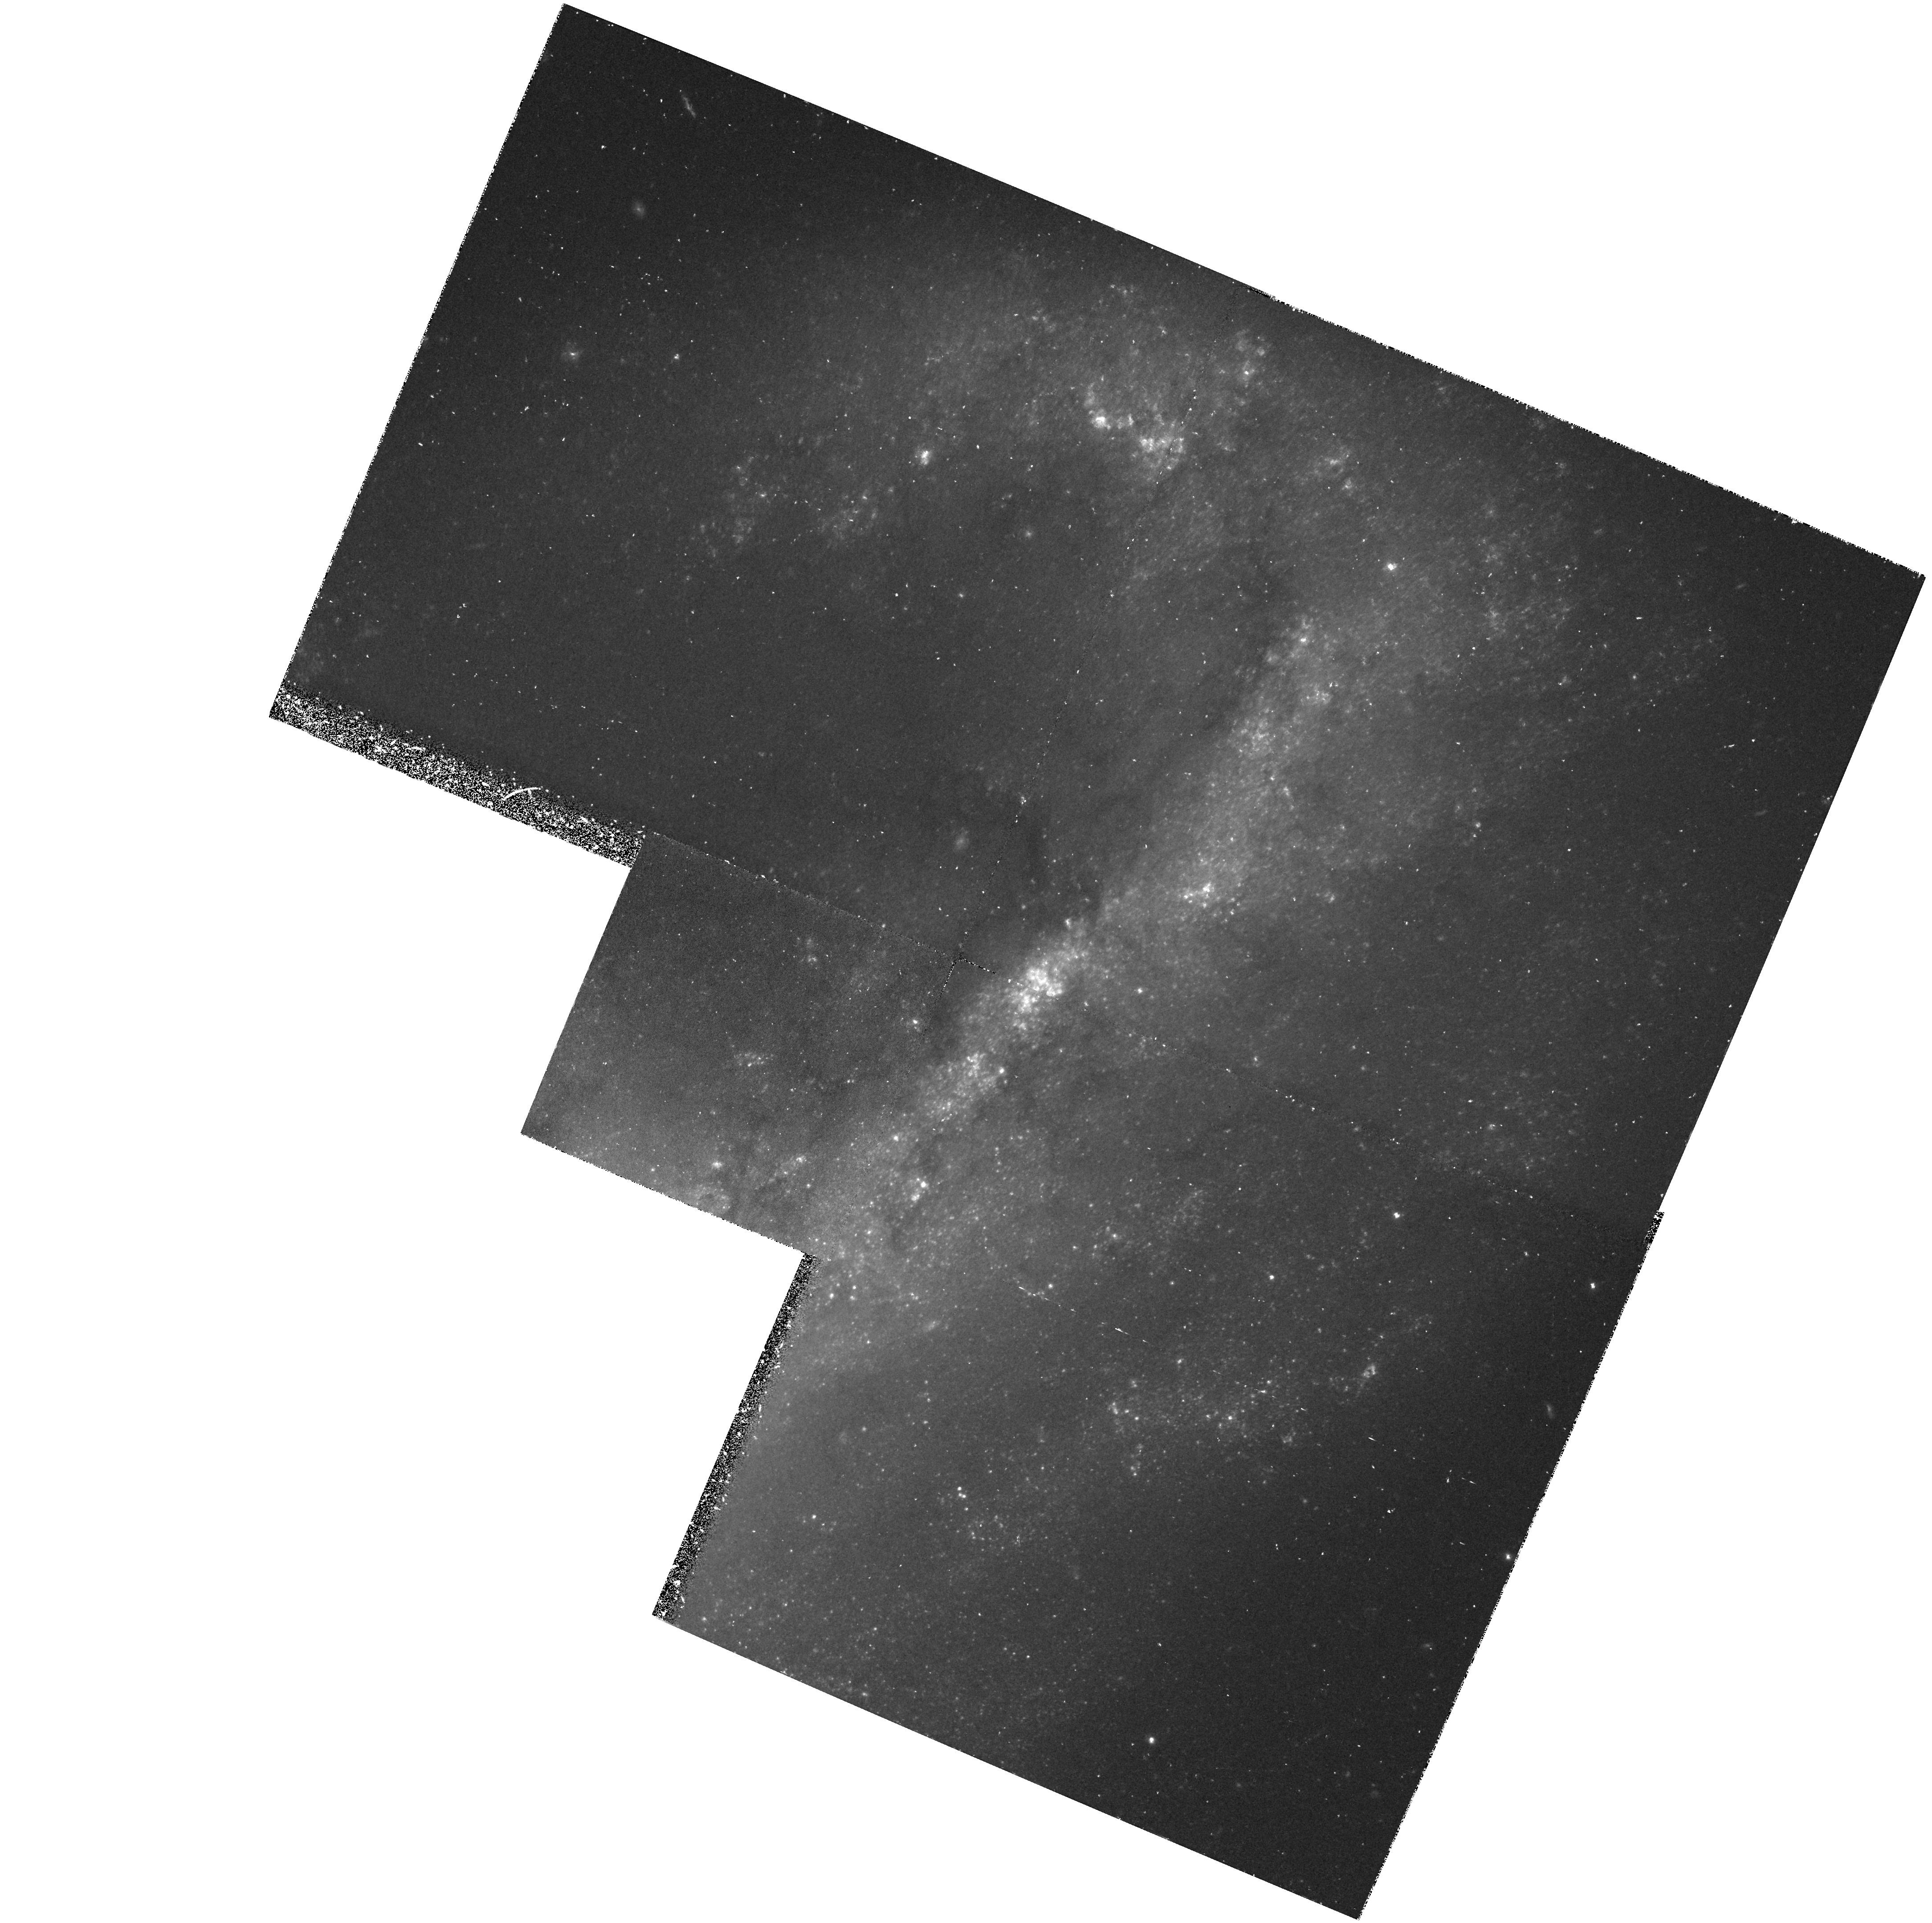
Target: NGC4536-FIELD
Instrument: WFPC2/PC
Filter: F555W
Exposure: 1.1 h
Observation ID: hst_5427_0k_wfpc2_pc_f555w_u2690k

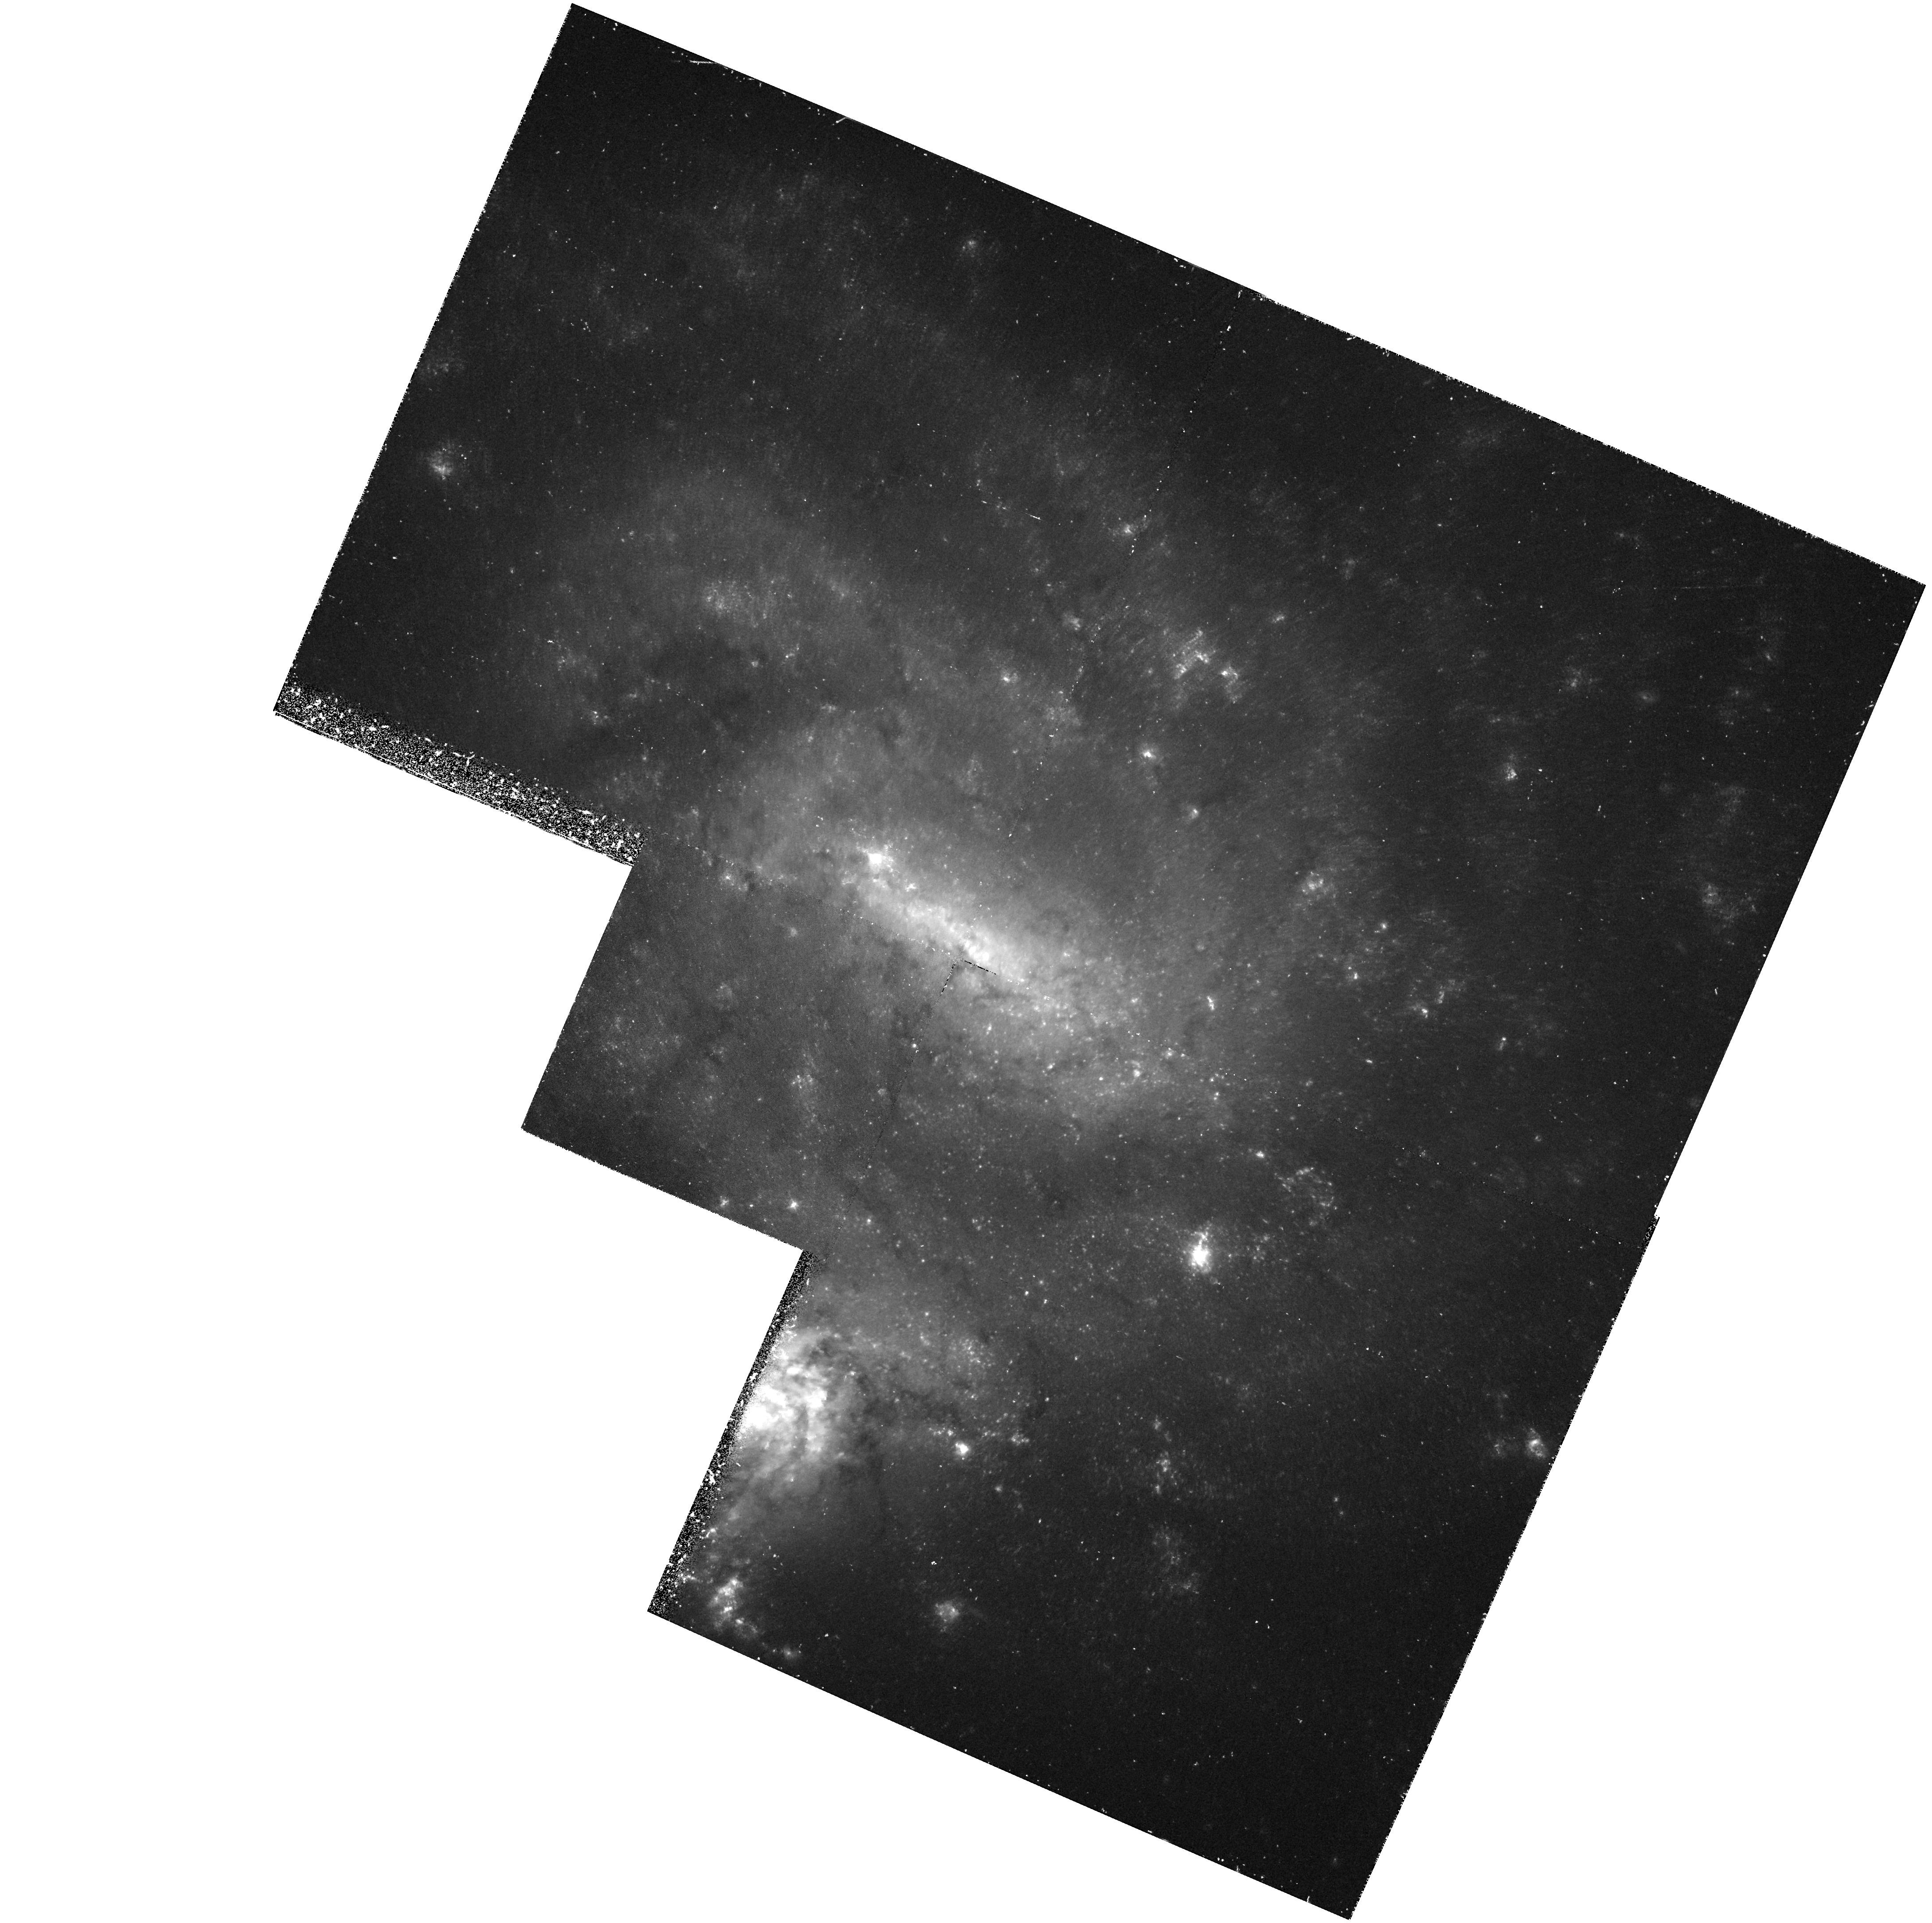
Target: NGC4496A-FIELD
Instrument: WFPC2/PC
Filter: F555W
Exposure: 1.1 h
Observation ID: hst_5427_0h_wfpc2_pc_f555w_u2690h

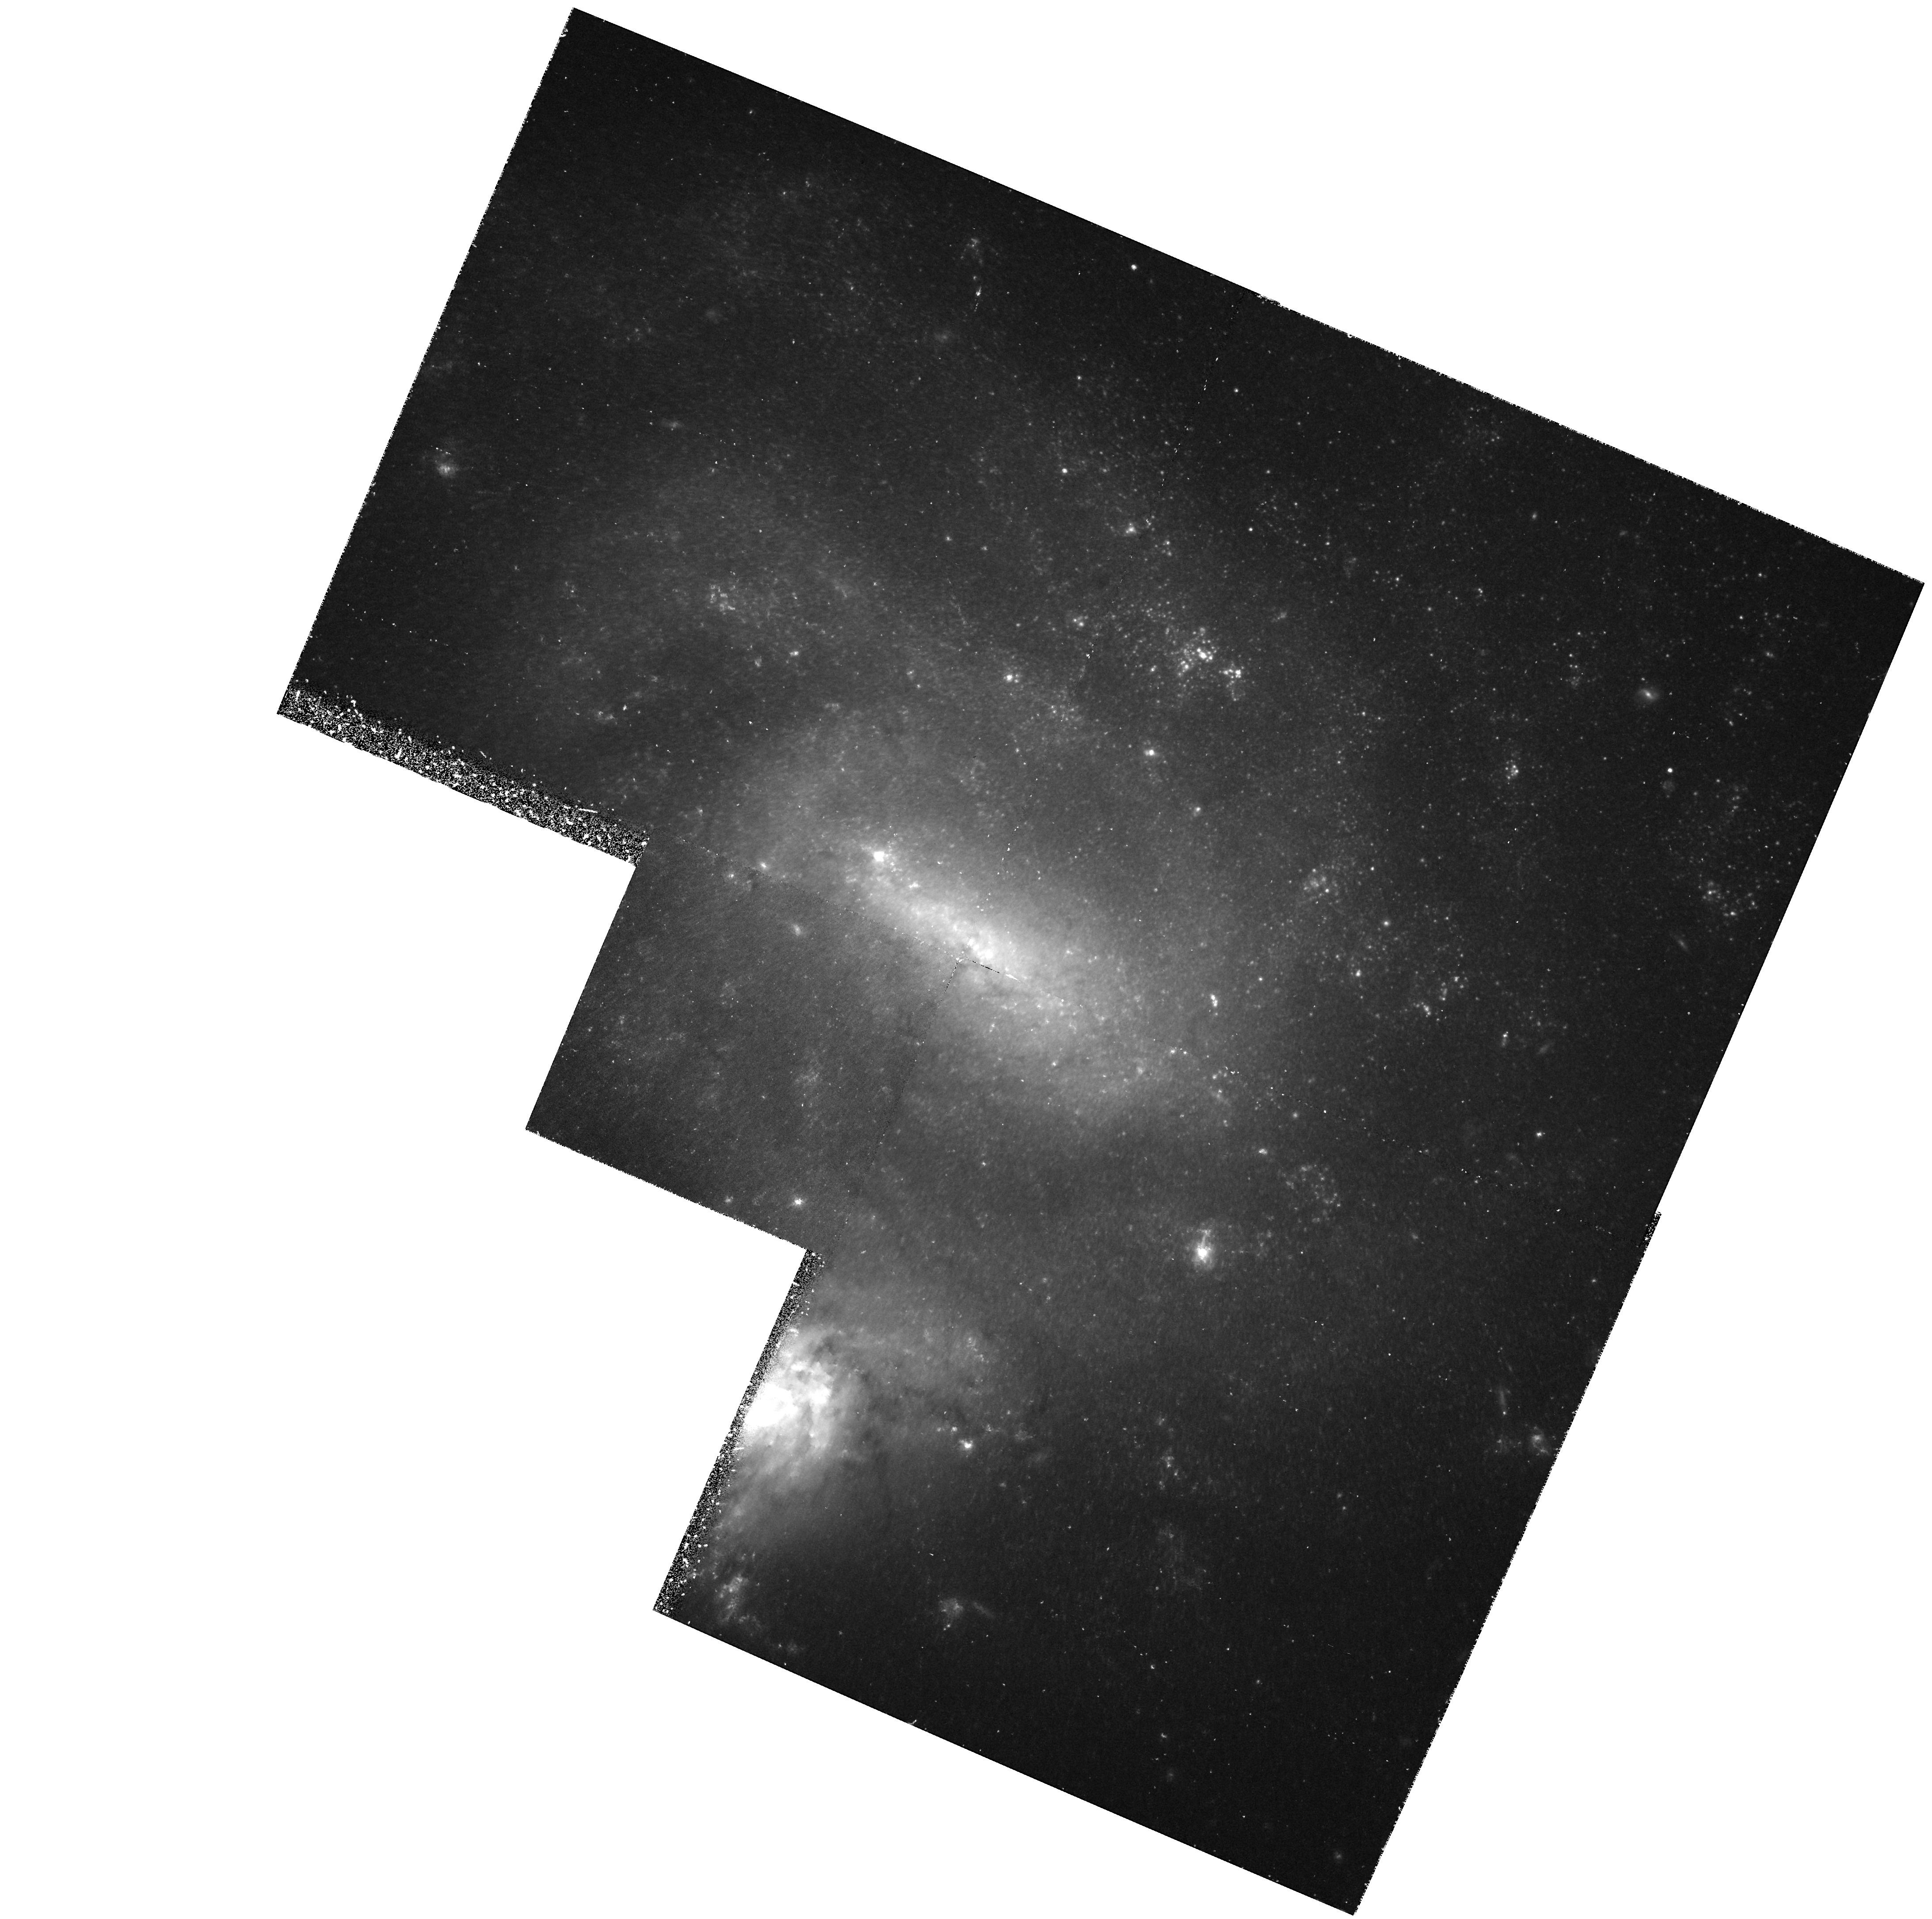
Target: NGC4496A-FIELD
Instrument: WFPC2/PC
Filter: F814W
Exposure: 1.1 h
Observation ID: hst_5427_06_wfpc2_pc_f814w_u26906

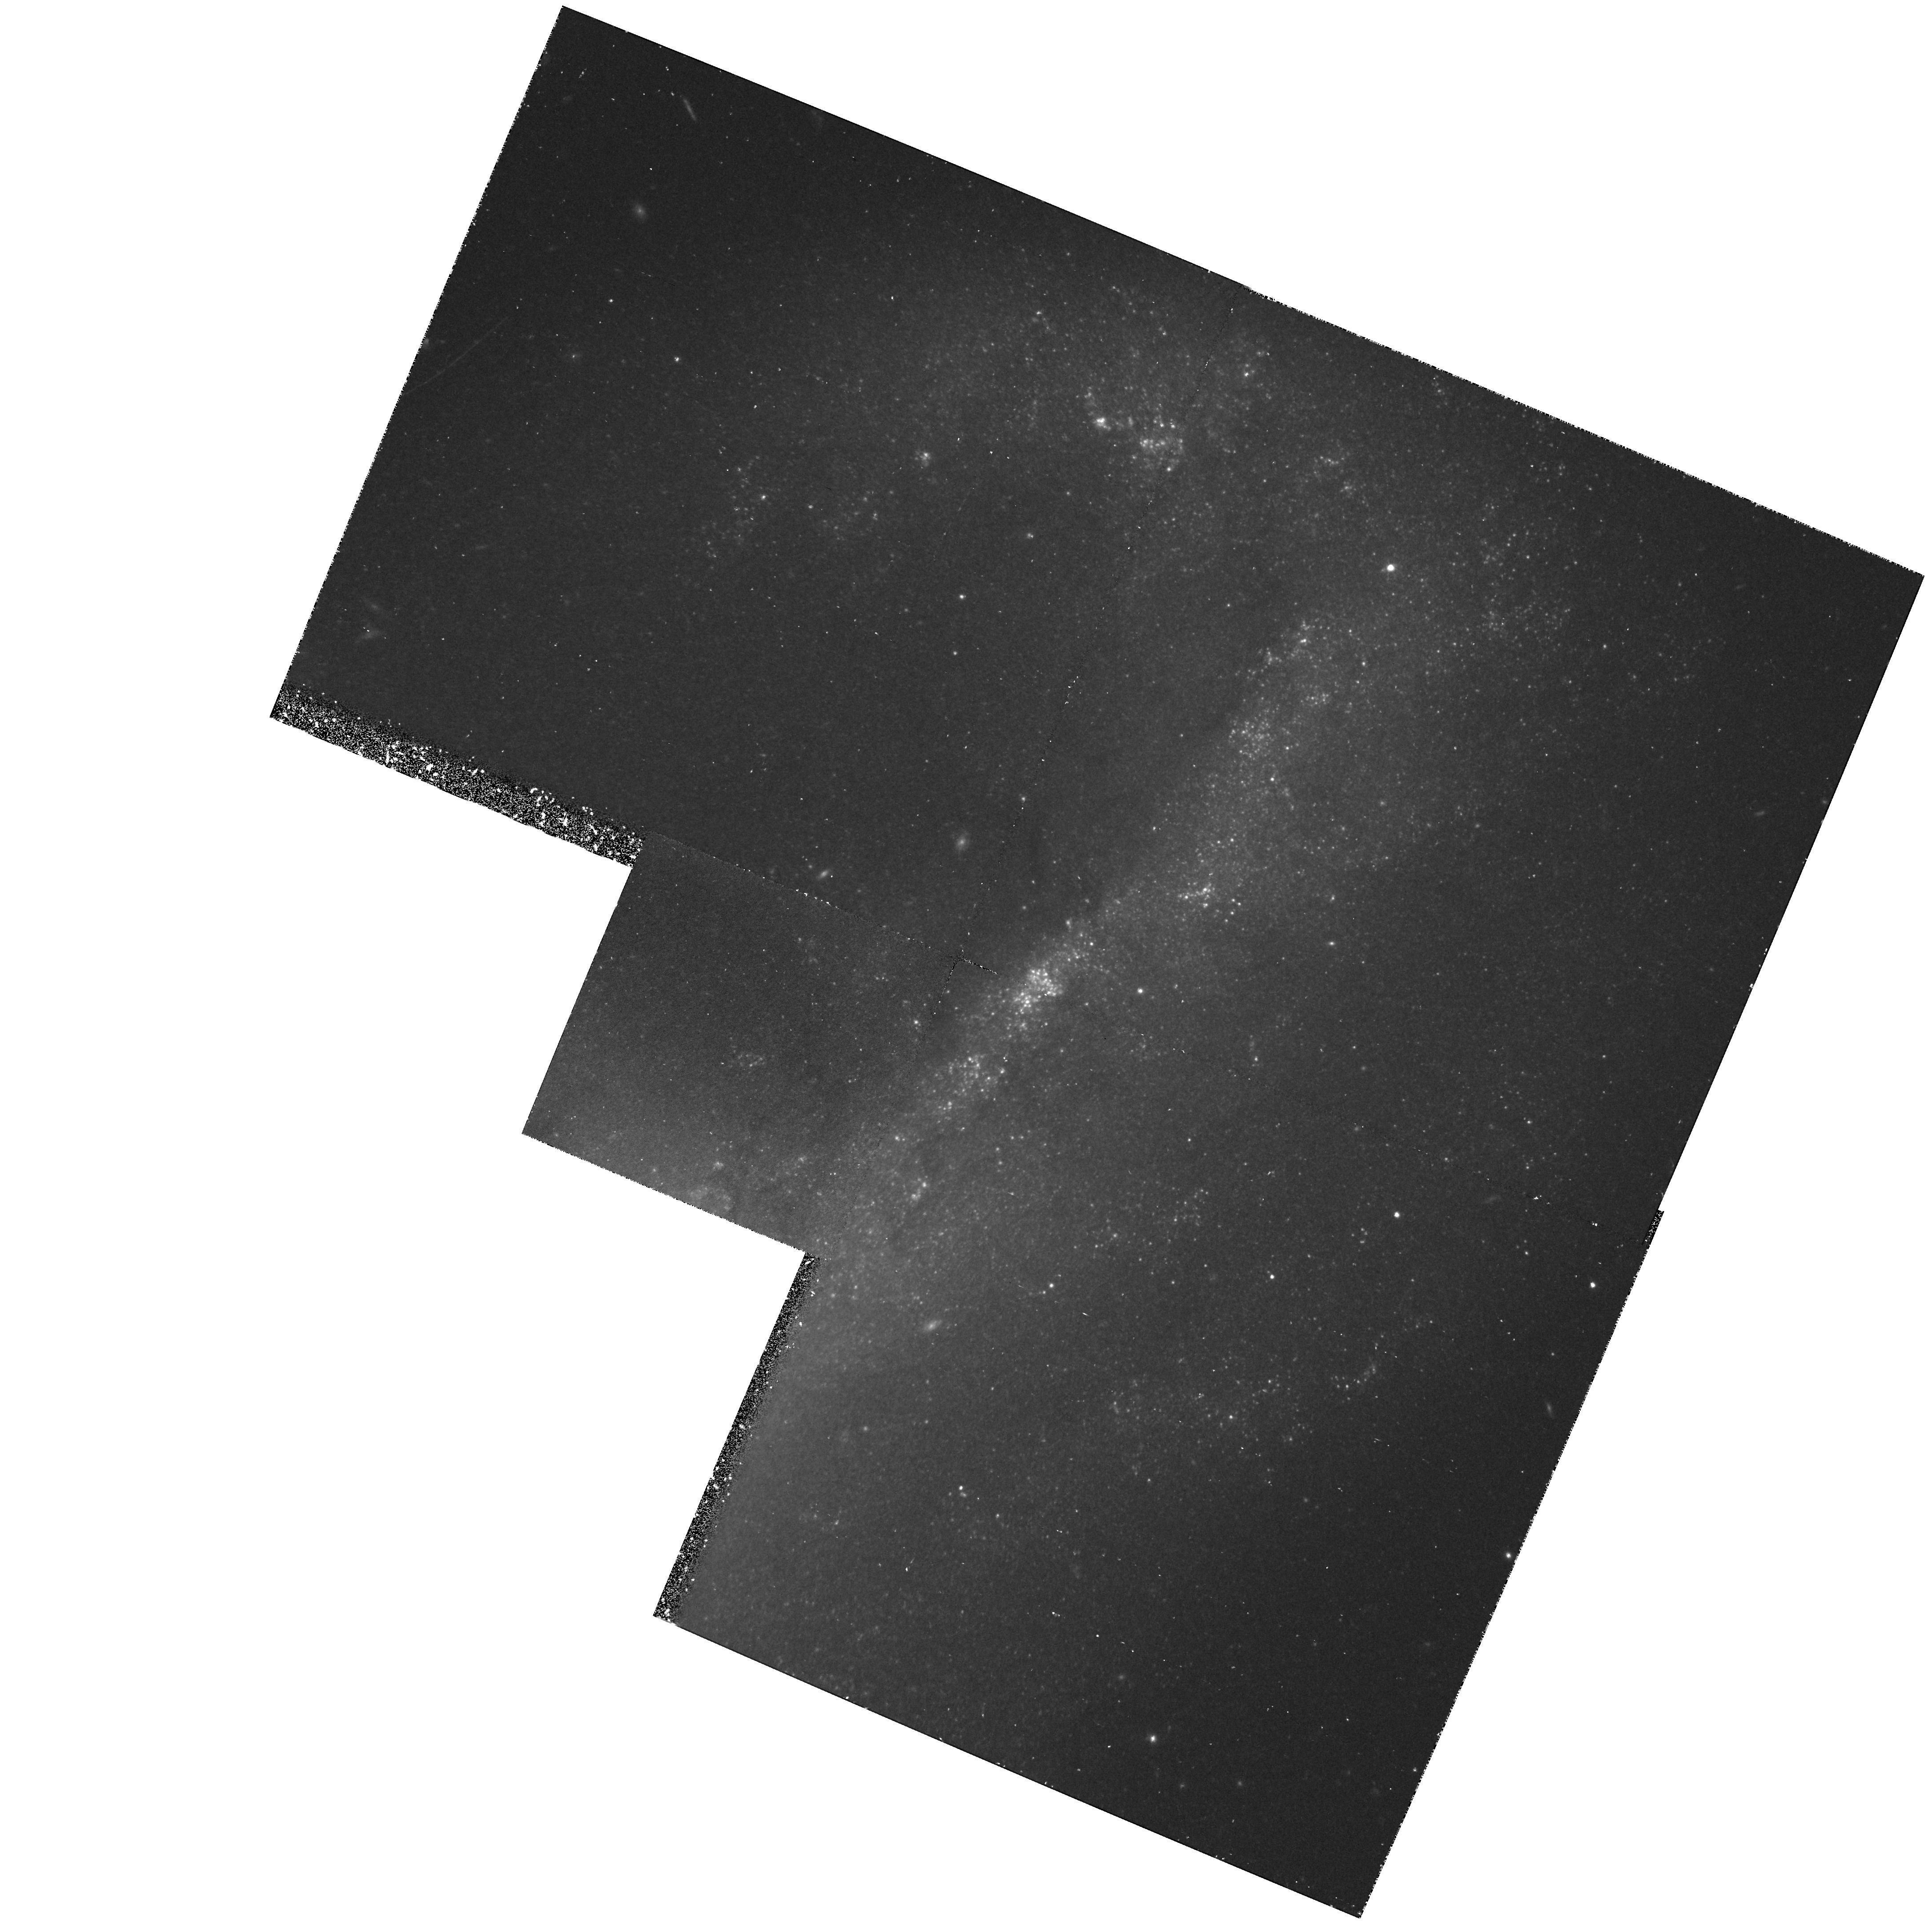
Target: NGC4536-FIELD
Instrument: WFPC2/PC
Filter: F814W
Exposure: 1.1 h
Observation ID: hst_5427_0t_wfpc2_pc_f814w_u2690t

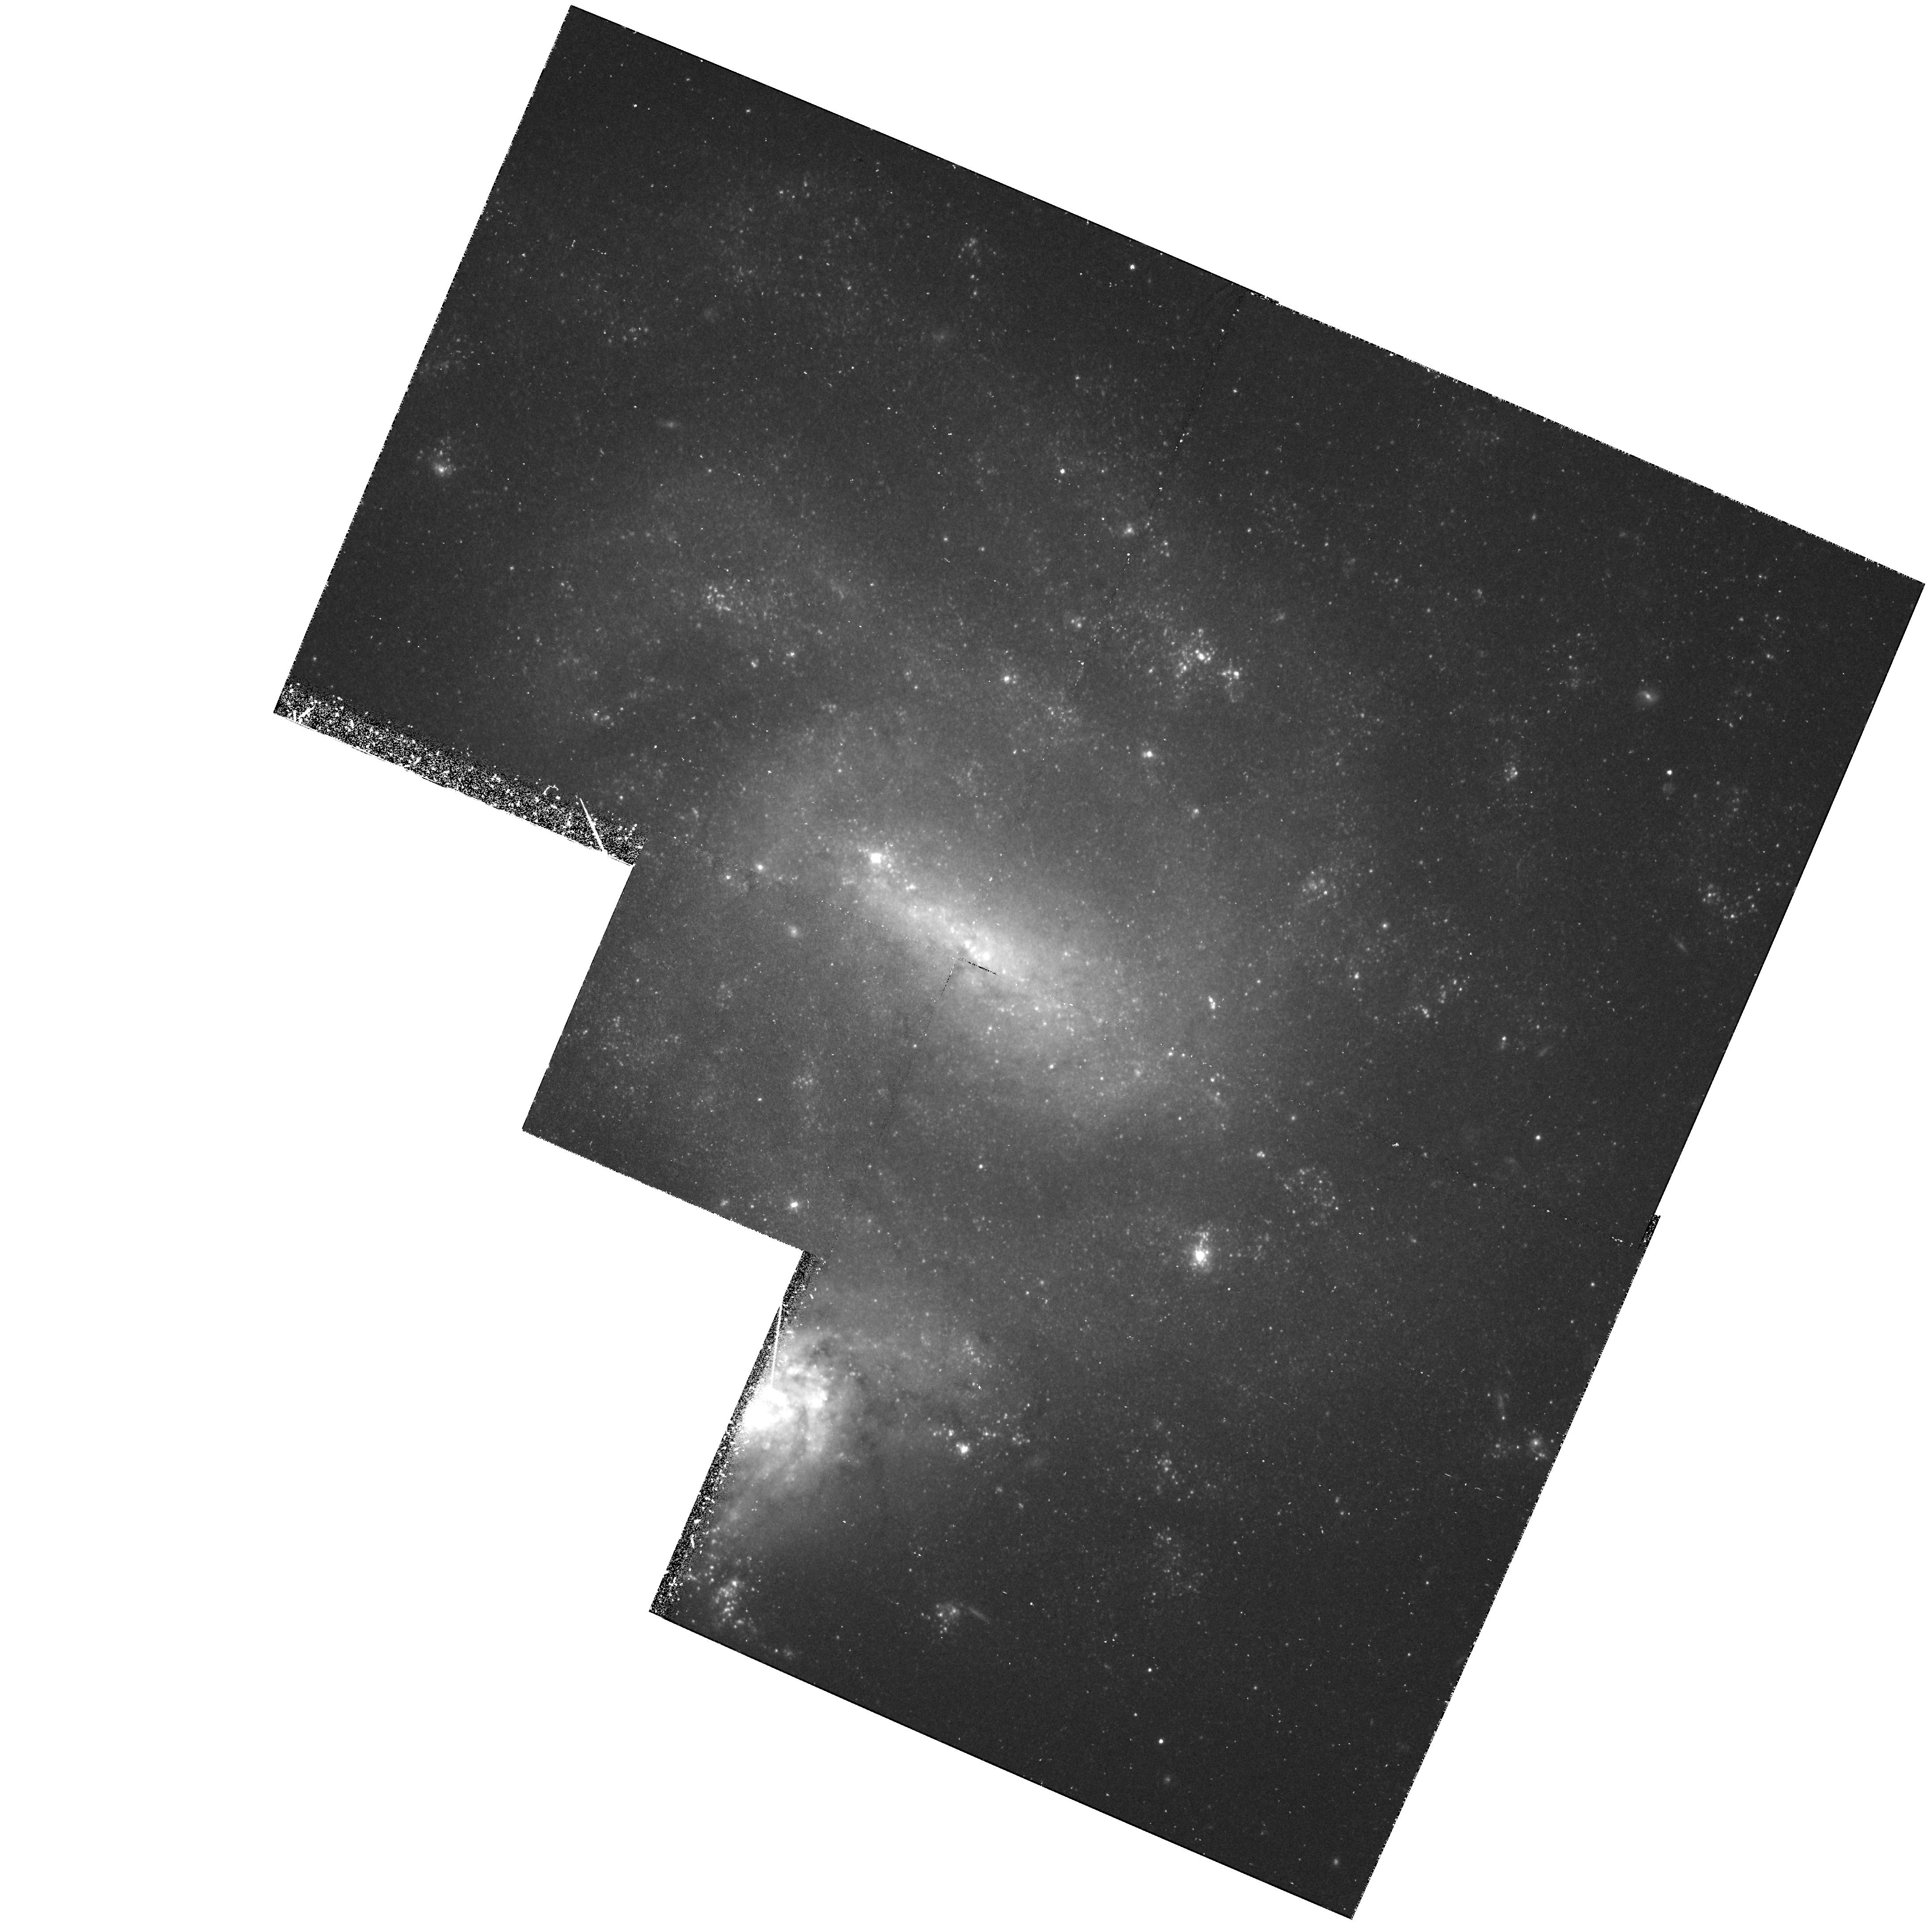
Target: NGC4496A-FIELD
Instrument: WFPC2/PC
Filter: F814W
Exposure: 1.1 h
Observation ID: hst_5427_5c_wfpc2_pc_f814w_u2695c

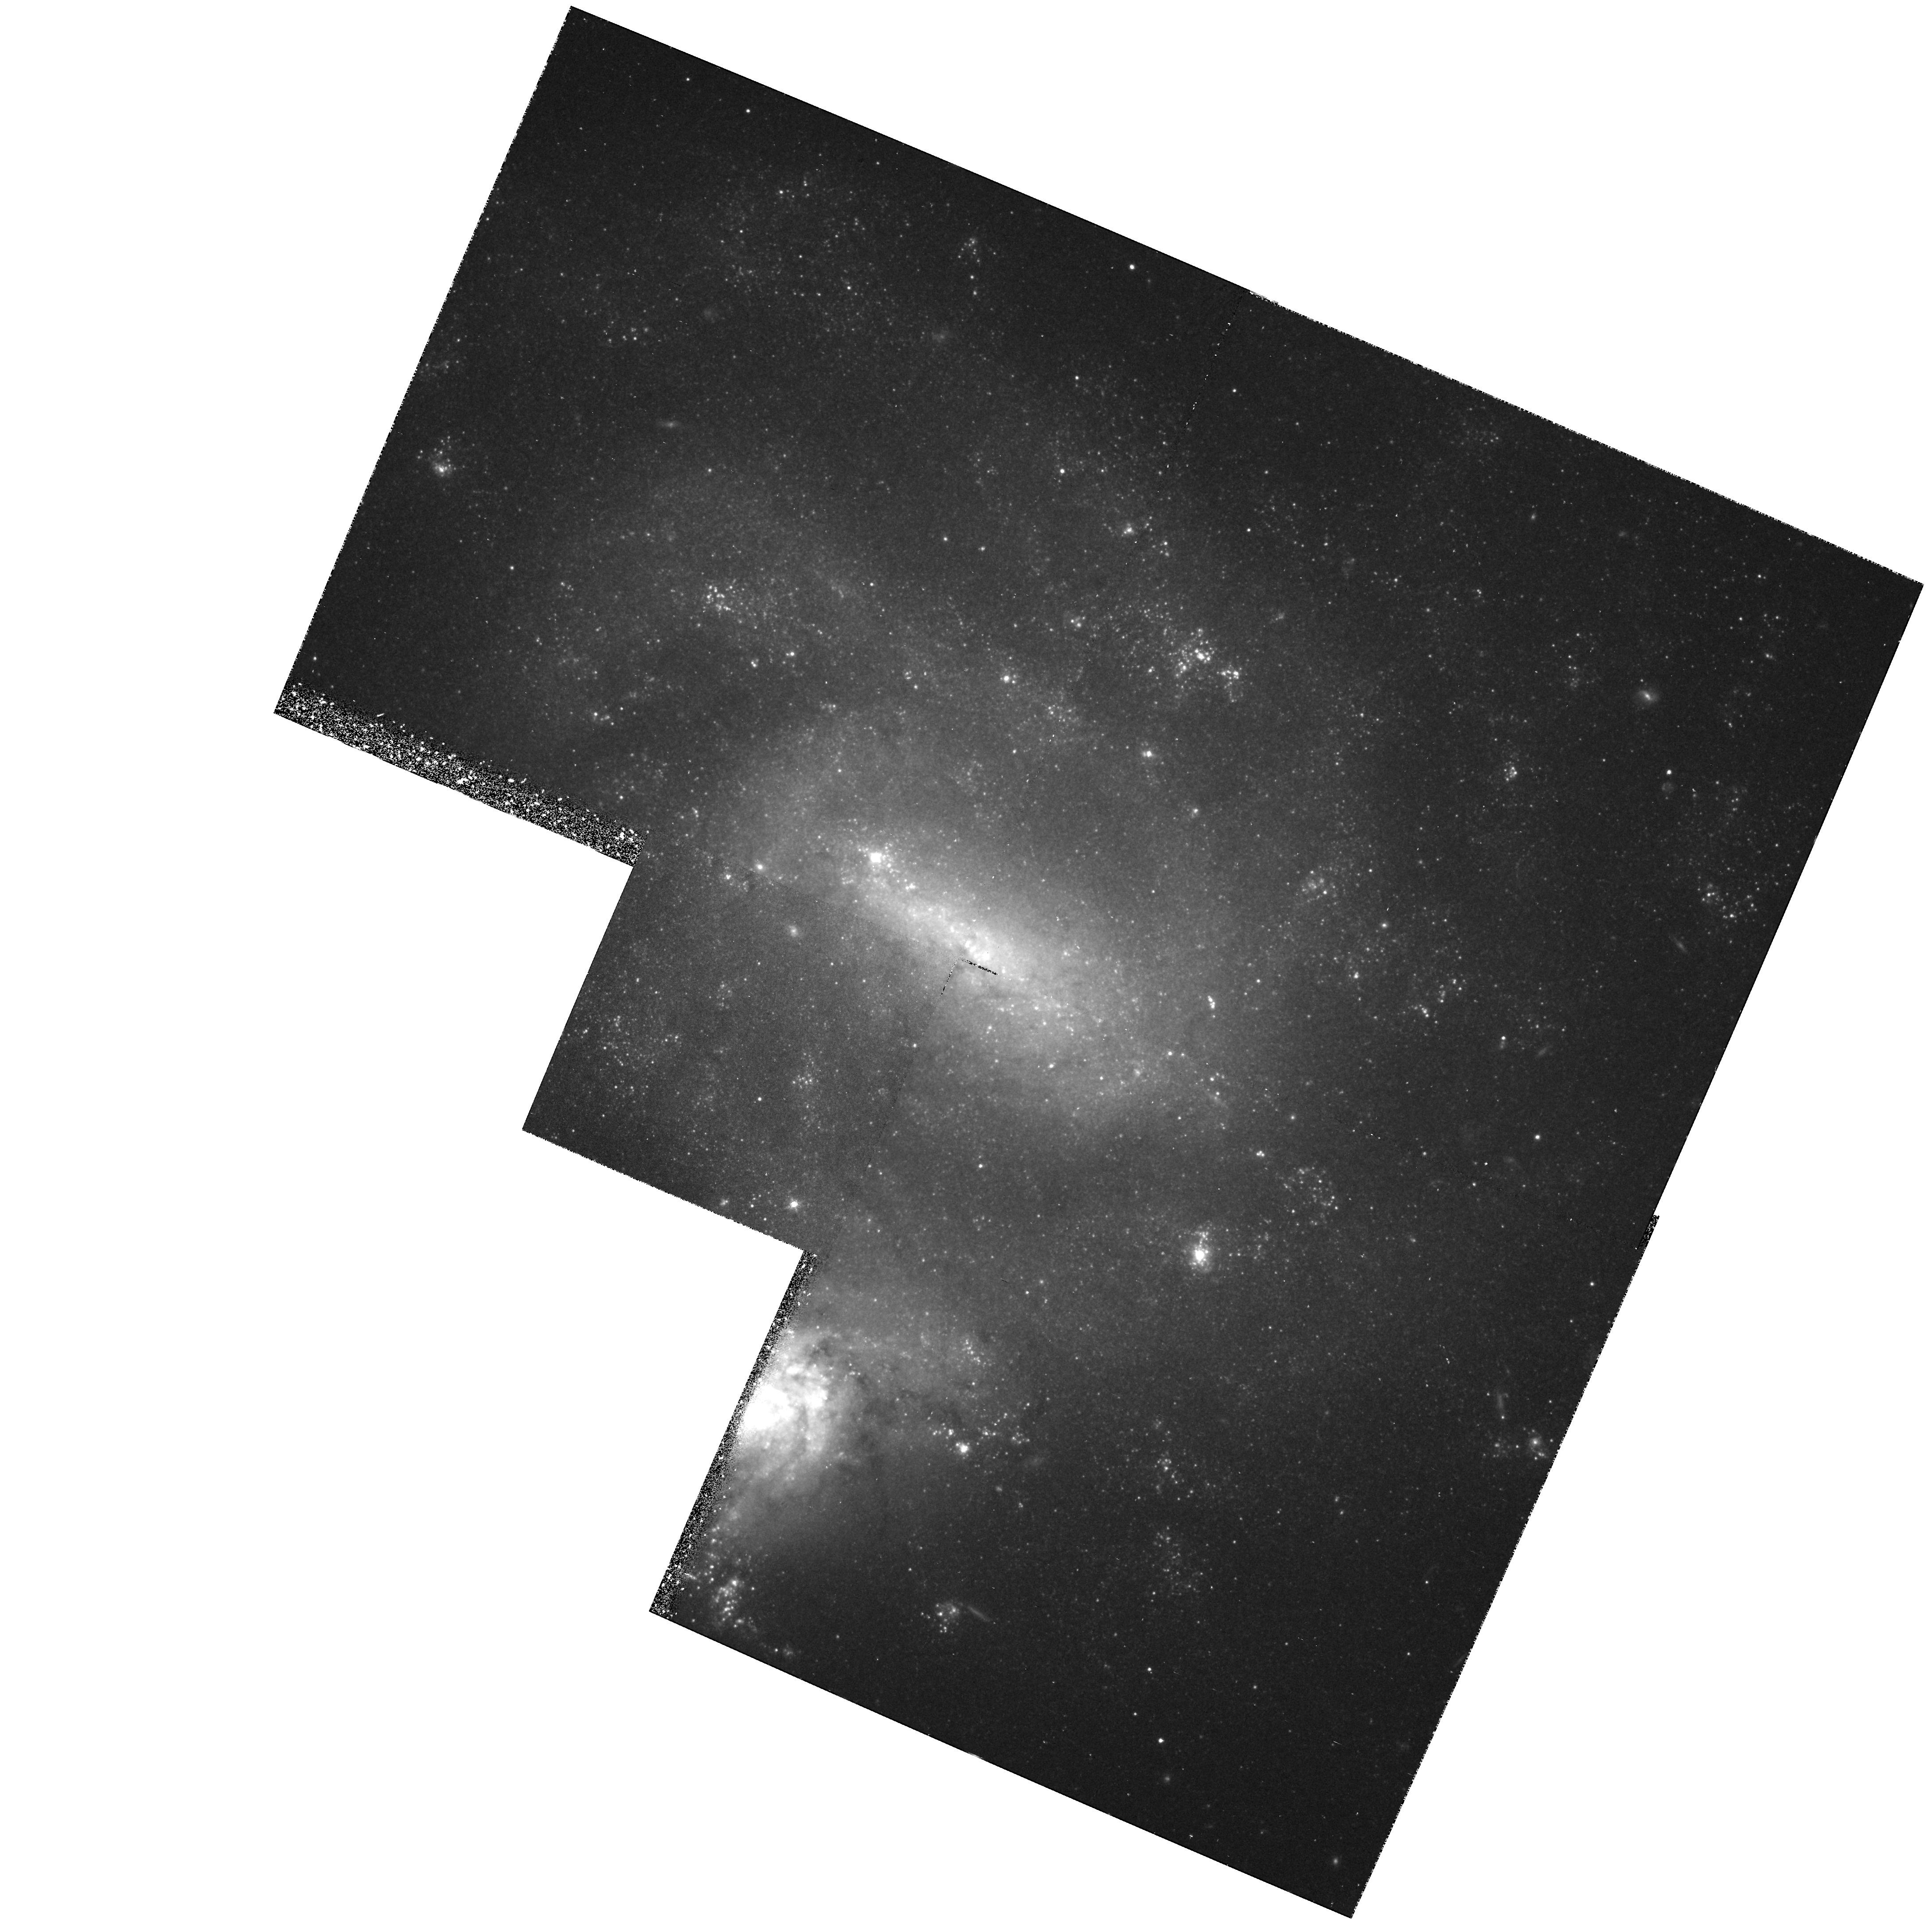
Target: NGC4496A-FIELD
Instrument: WFPC2/PC
Filter: F814W
Exposure: 1.1 h
Observation ID: hst_5427_0e_wfpc2_pc_f814w_u2690e

CALIBRATION OF NEARBY GALAXY TYPE IA SUPERNOVAE AS STANDARD CANDLES: NGC4496 AND NGC4356 - CYCLE4MEDIUM (PI: Sandage, Allan)

We propose to proceed to the next step in the program to determine Cephe distances to relatively nearby resolved galaxies that have produced type Ia supernovae (SNeIa). The feasibility of the program has been shown by our results for IC4182, where 27 Cepheids were found and used to show that V(max)=-19.76 for SNIa 1937C. Since present evidence indicates that SNeIa are good standard candles, such determinations calibrate the Hubble diagram for SNeIa at sufficiently large distances where streaming relative to the Hubble flow are negligible. From the results of SN1937C, have estimated H0=52+/-9 km/s/Mpc, where the uncertainty comes almost en from calibrating only 1 SNIa. Calibration of additional SNeIa are requi to determine the scatter in absolute magnitude to directly examine their worth as standard candles. If the indication from other evidence confirmed, H0 will be determined to within 10 percent from the same dat NGC 5253 (the host of SNeIa 1895B and 1972E) is slated for observation with HST in Cycle 3. All other suitable galaxies larger distances where the Cepheids can be found only with a refurbishe We therefore propose to observe NGC 4496 and NGC 4356, hosts of the well observed SNeIa 1960F and 1981B respectively, to find Cepheids, determine distance, and hence the peak absolute magnitudes of the SNIa produced in them.